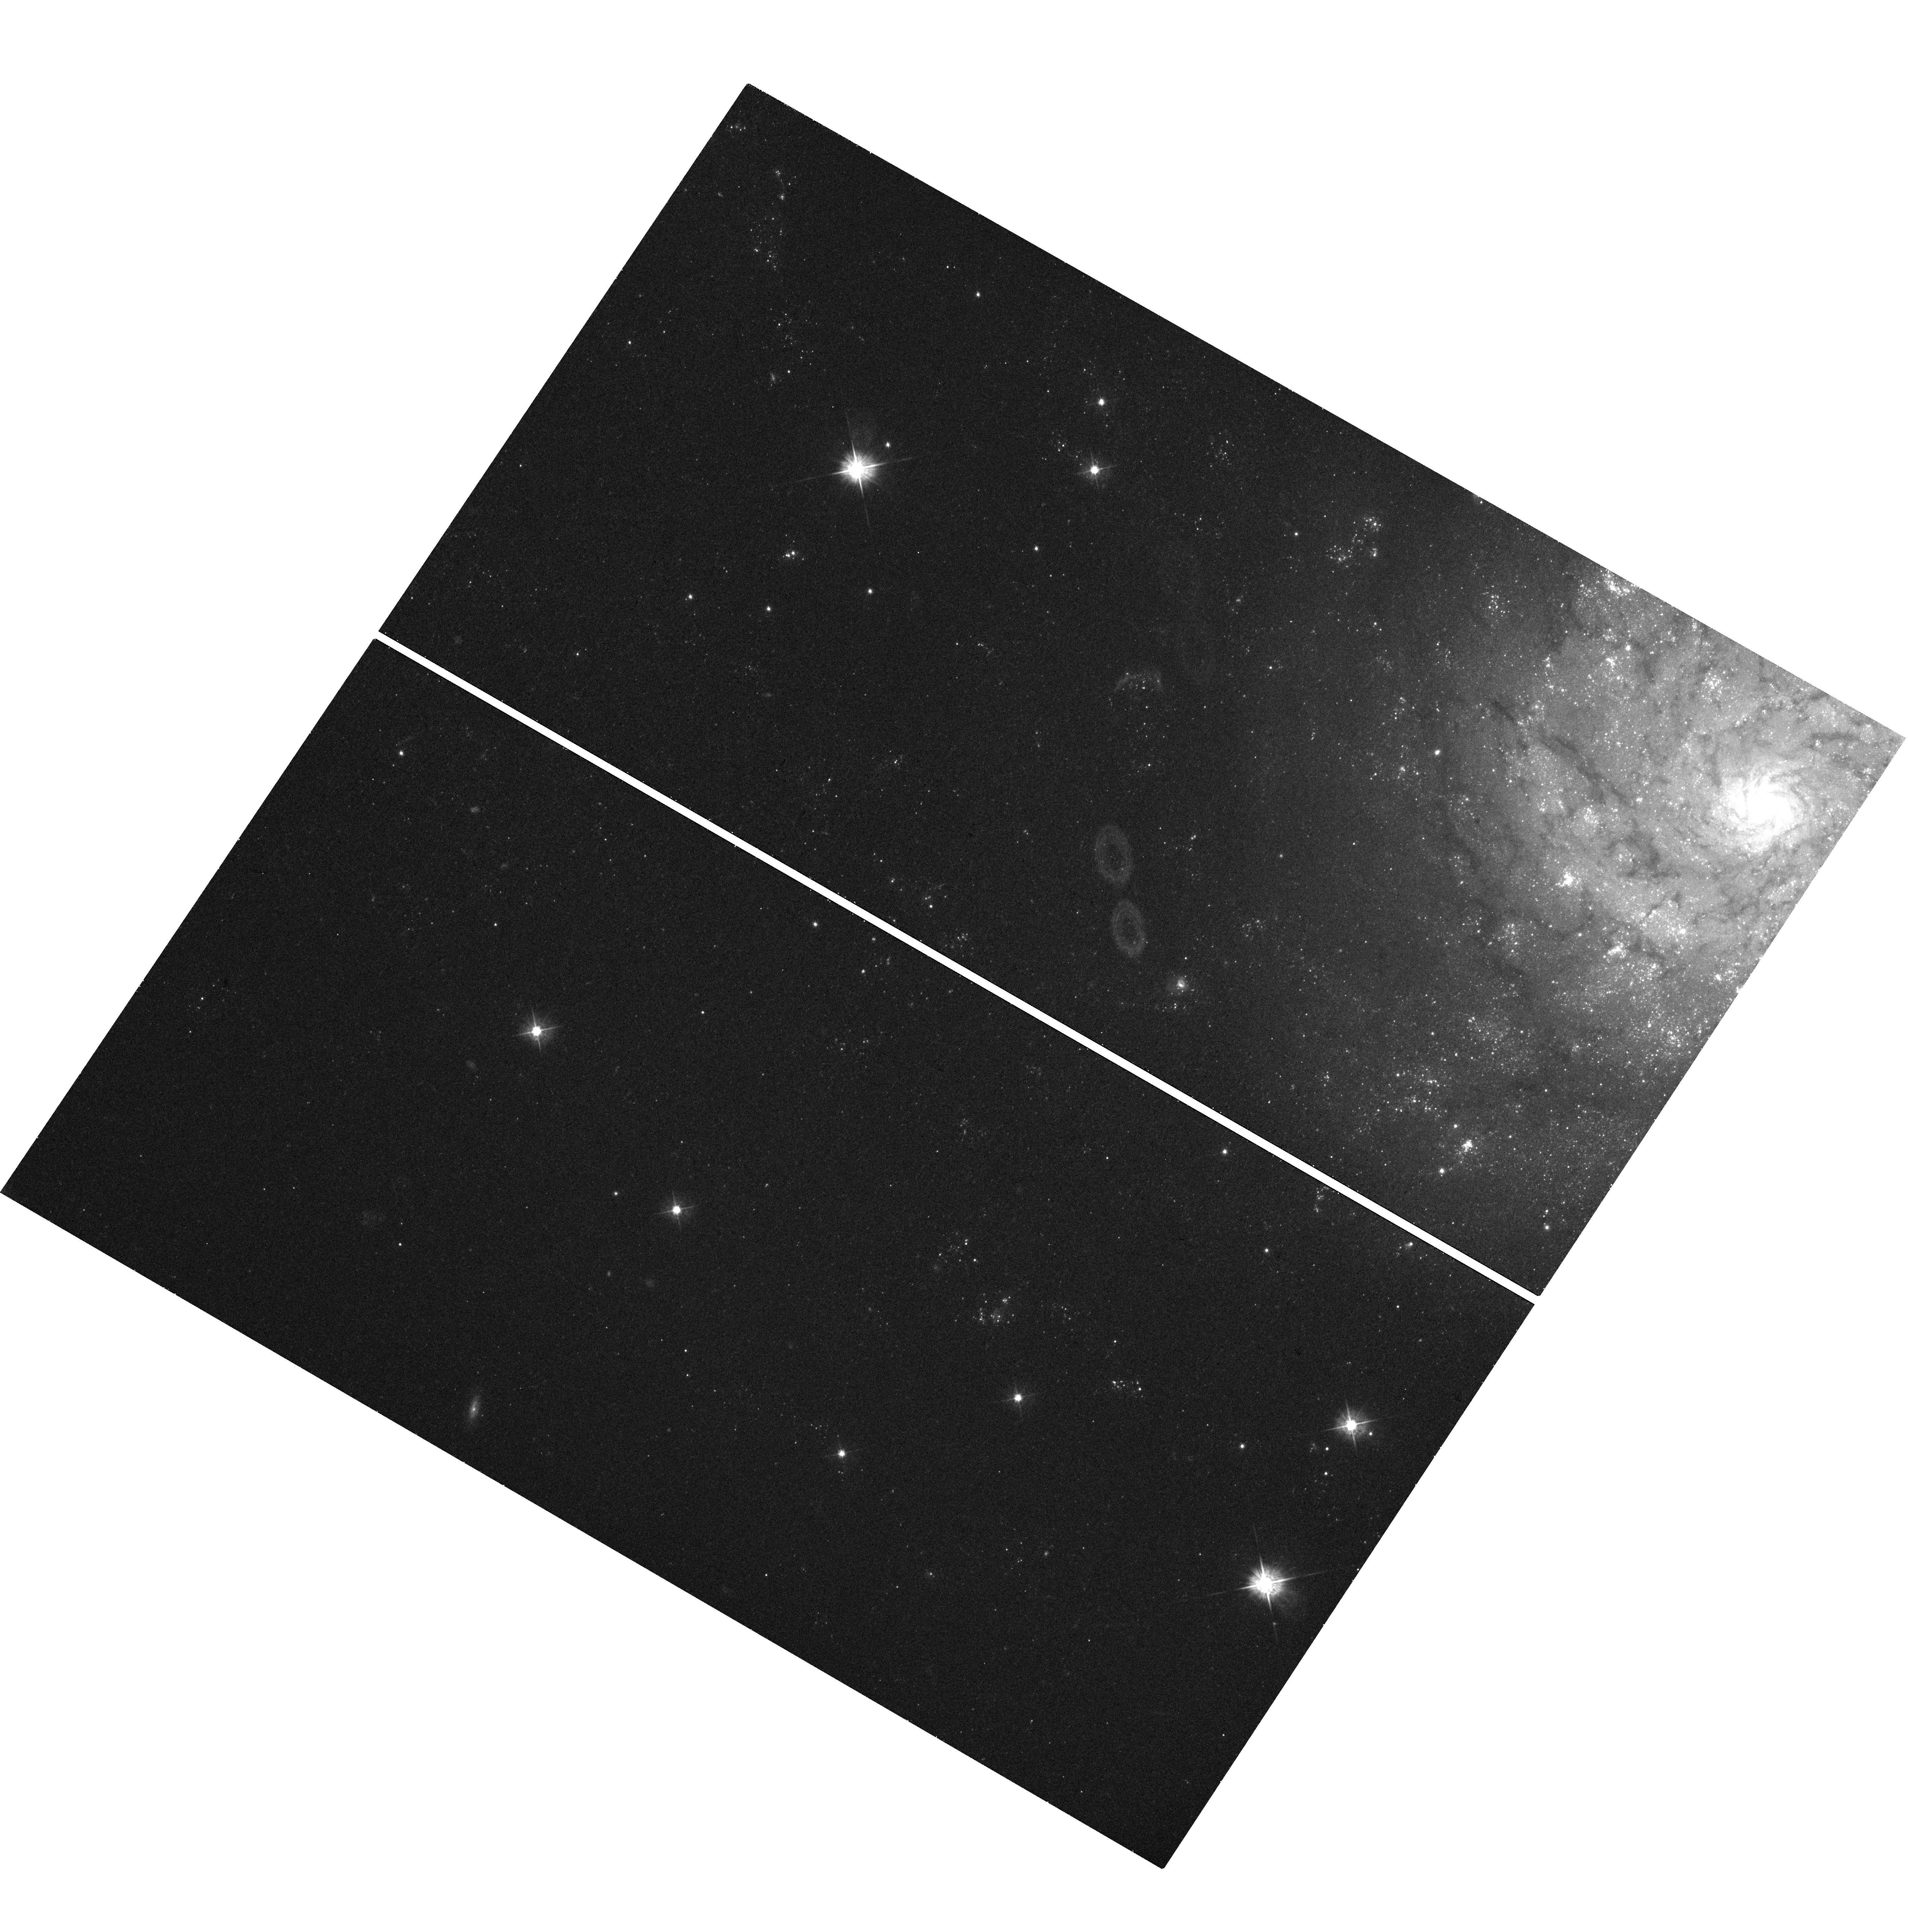
Target: SN-1961V
Instrument: WFC3/UVIS
Filter: F475W
Exposure: 19 min
Observation ID: hst_13477_02_wfc3_uvis_f475w_ic8502

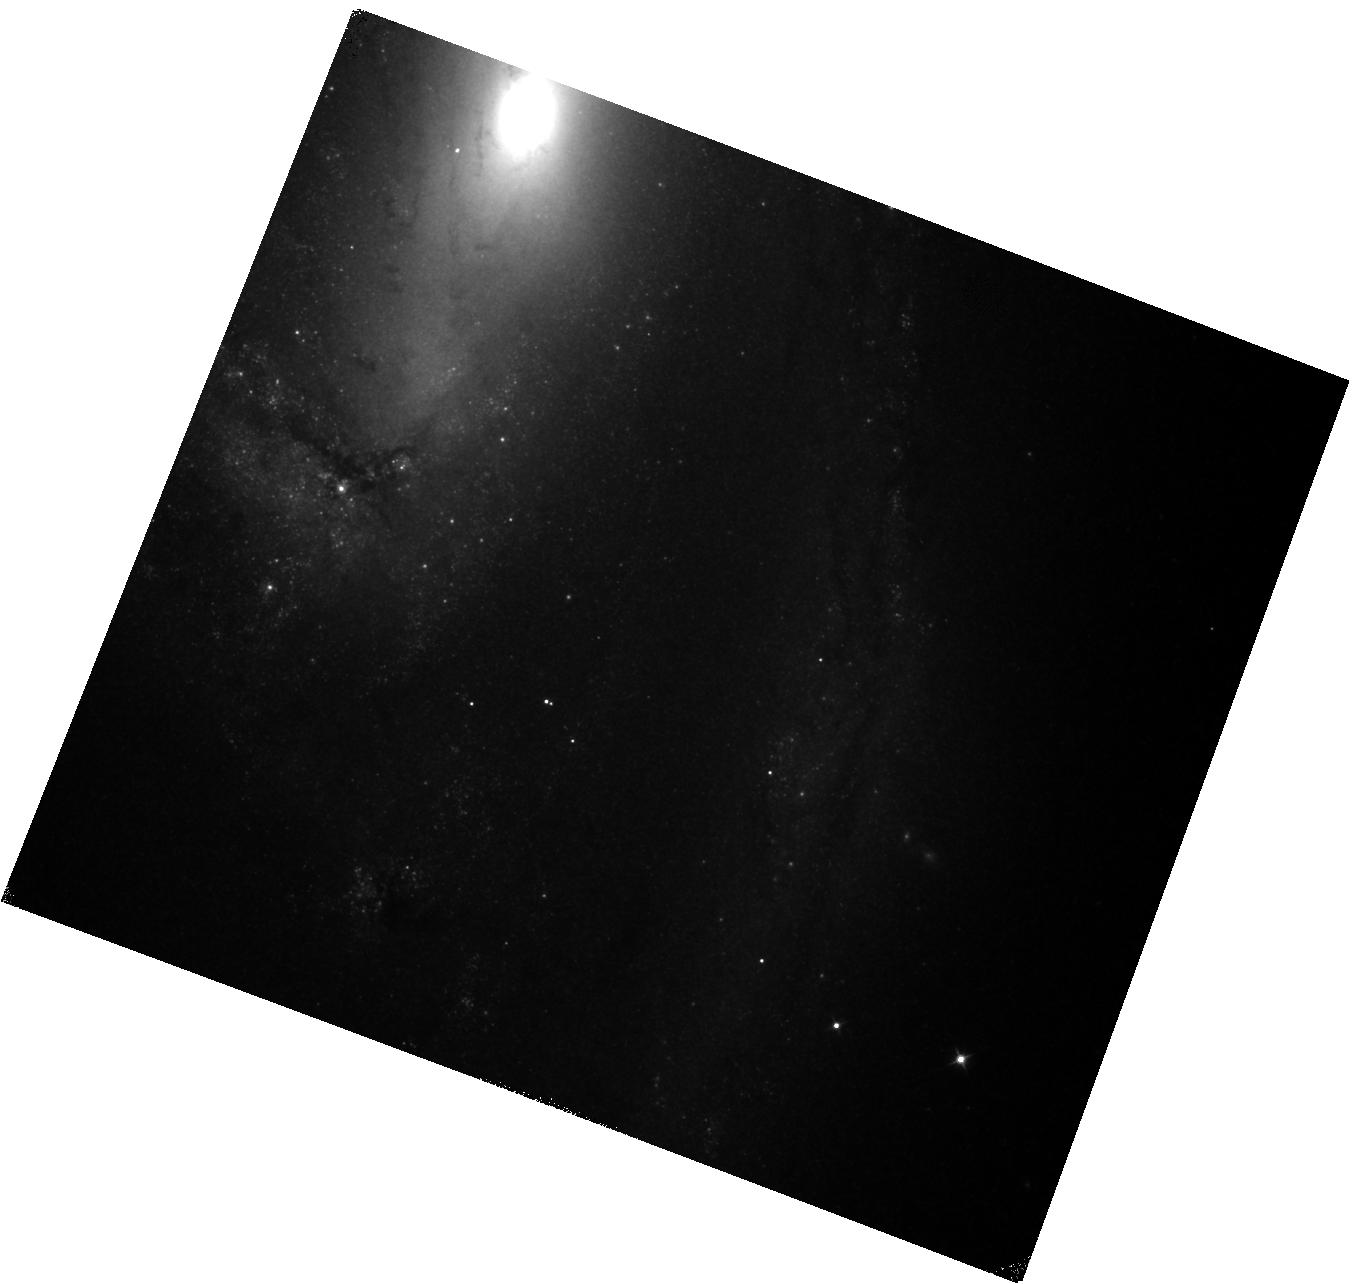
Target: SN-1997BS
Instrument: WFC3/IR
Filter: F110W
Exposure: 20 min
Observation ID: hst_13477_03_wfc3_ir_f110w_ic8503

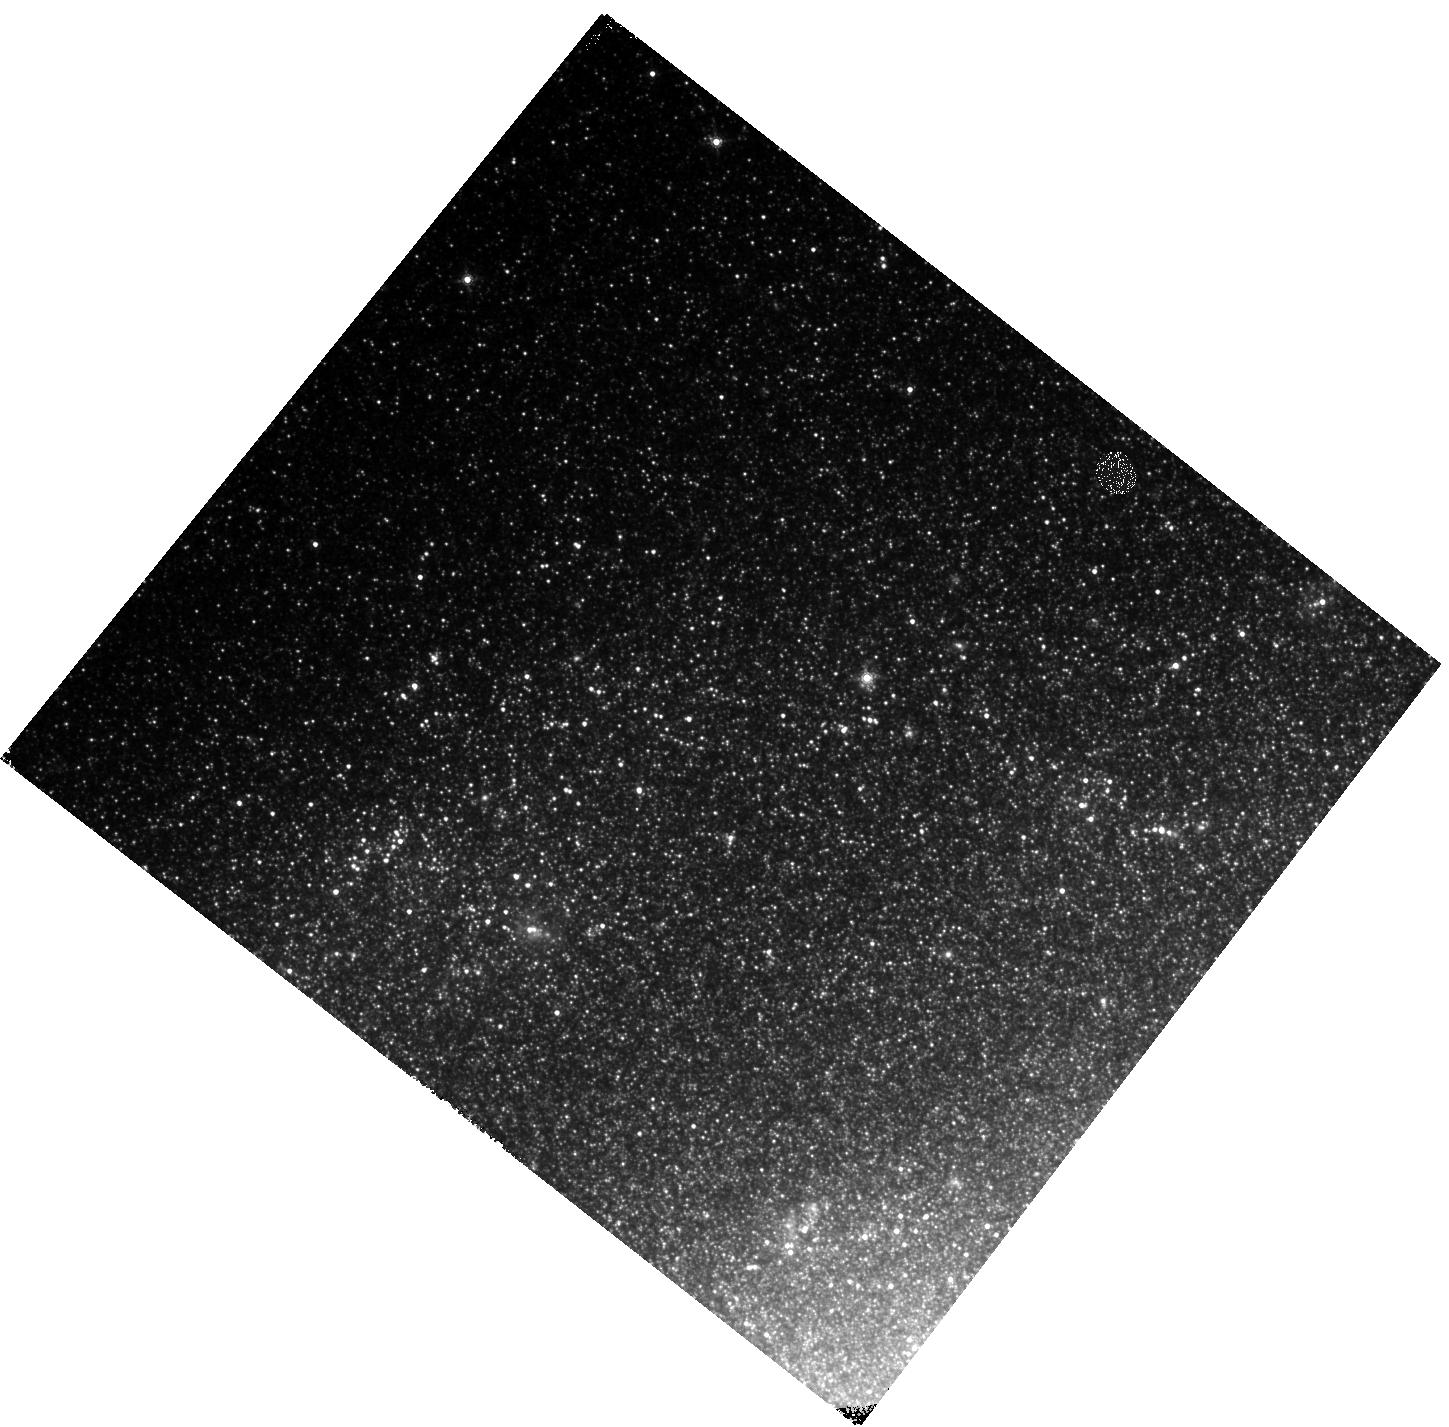
Target: SN-1954J
Instrument: WFC3/IR
Filter: F160W
Exposure: 27 min
Observation ID: hst_13477_01_wfc3_ir_f160w_ic8501

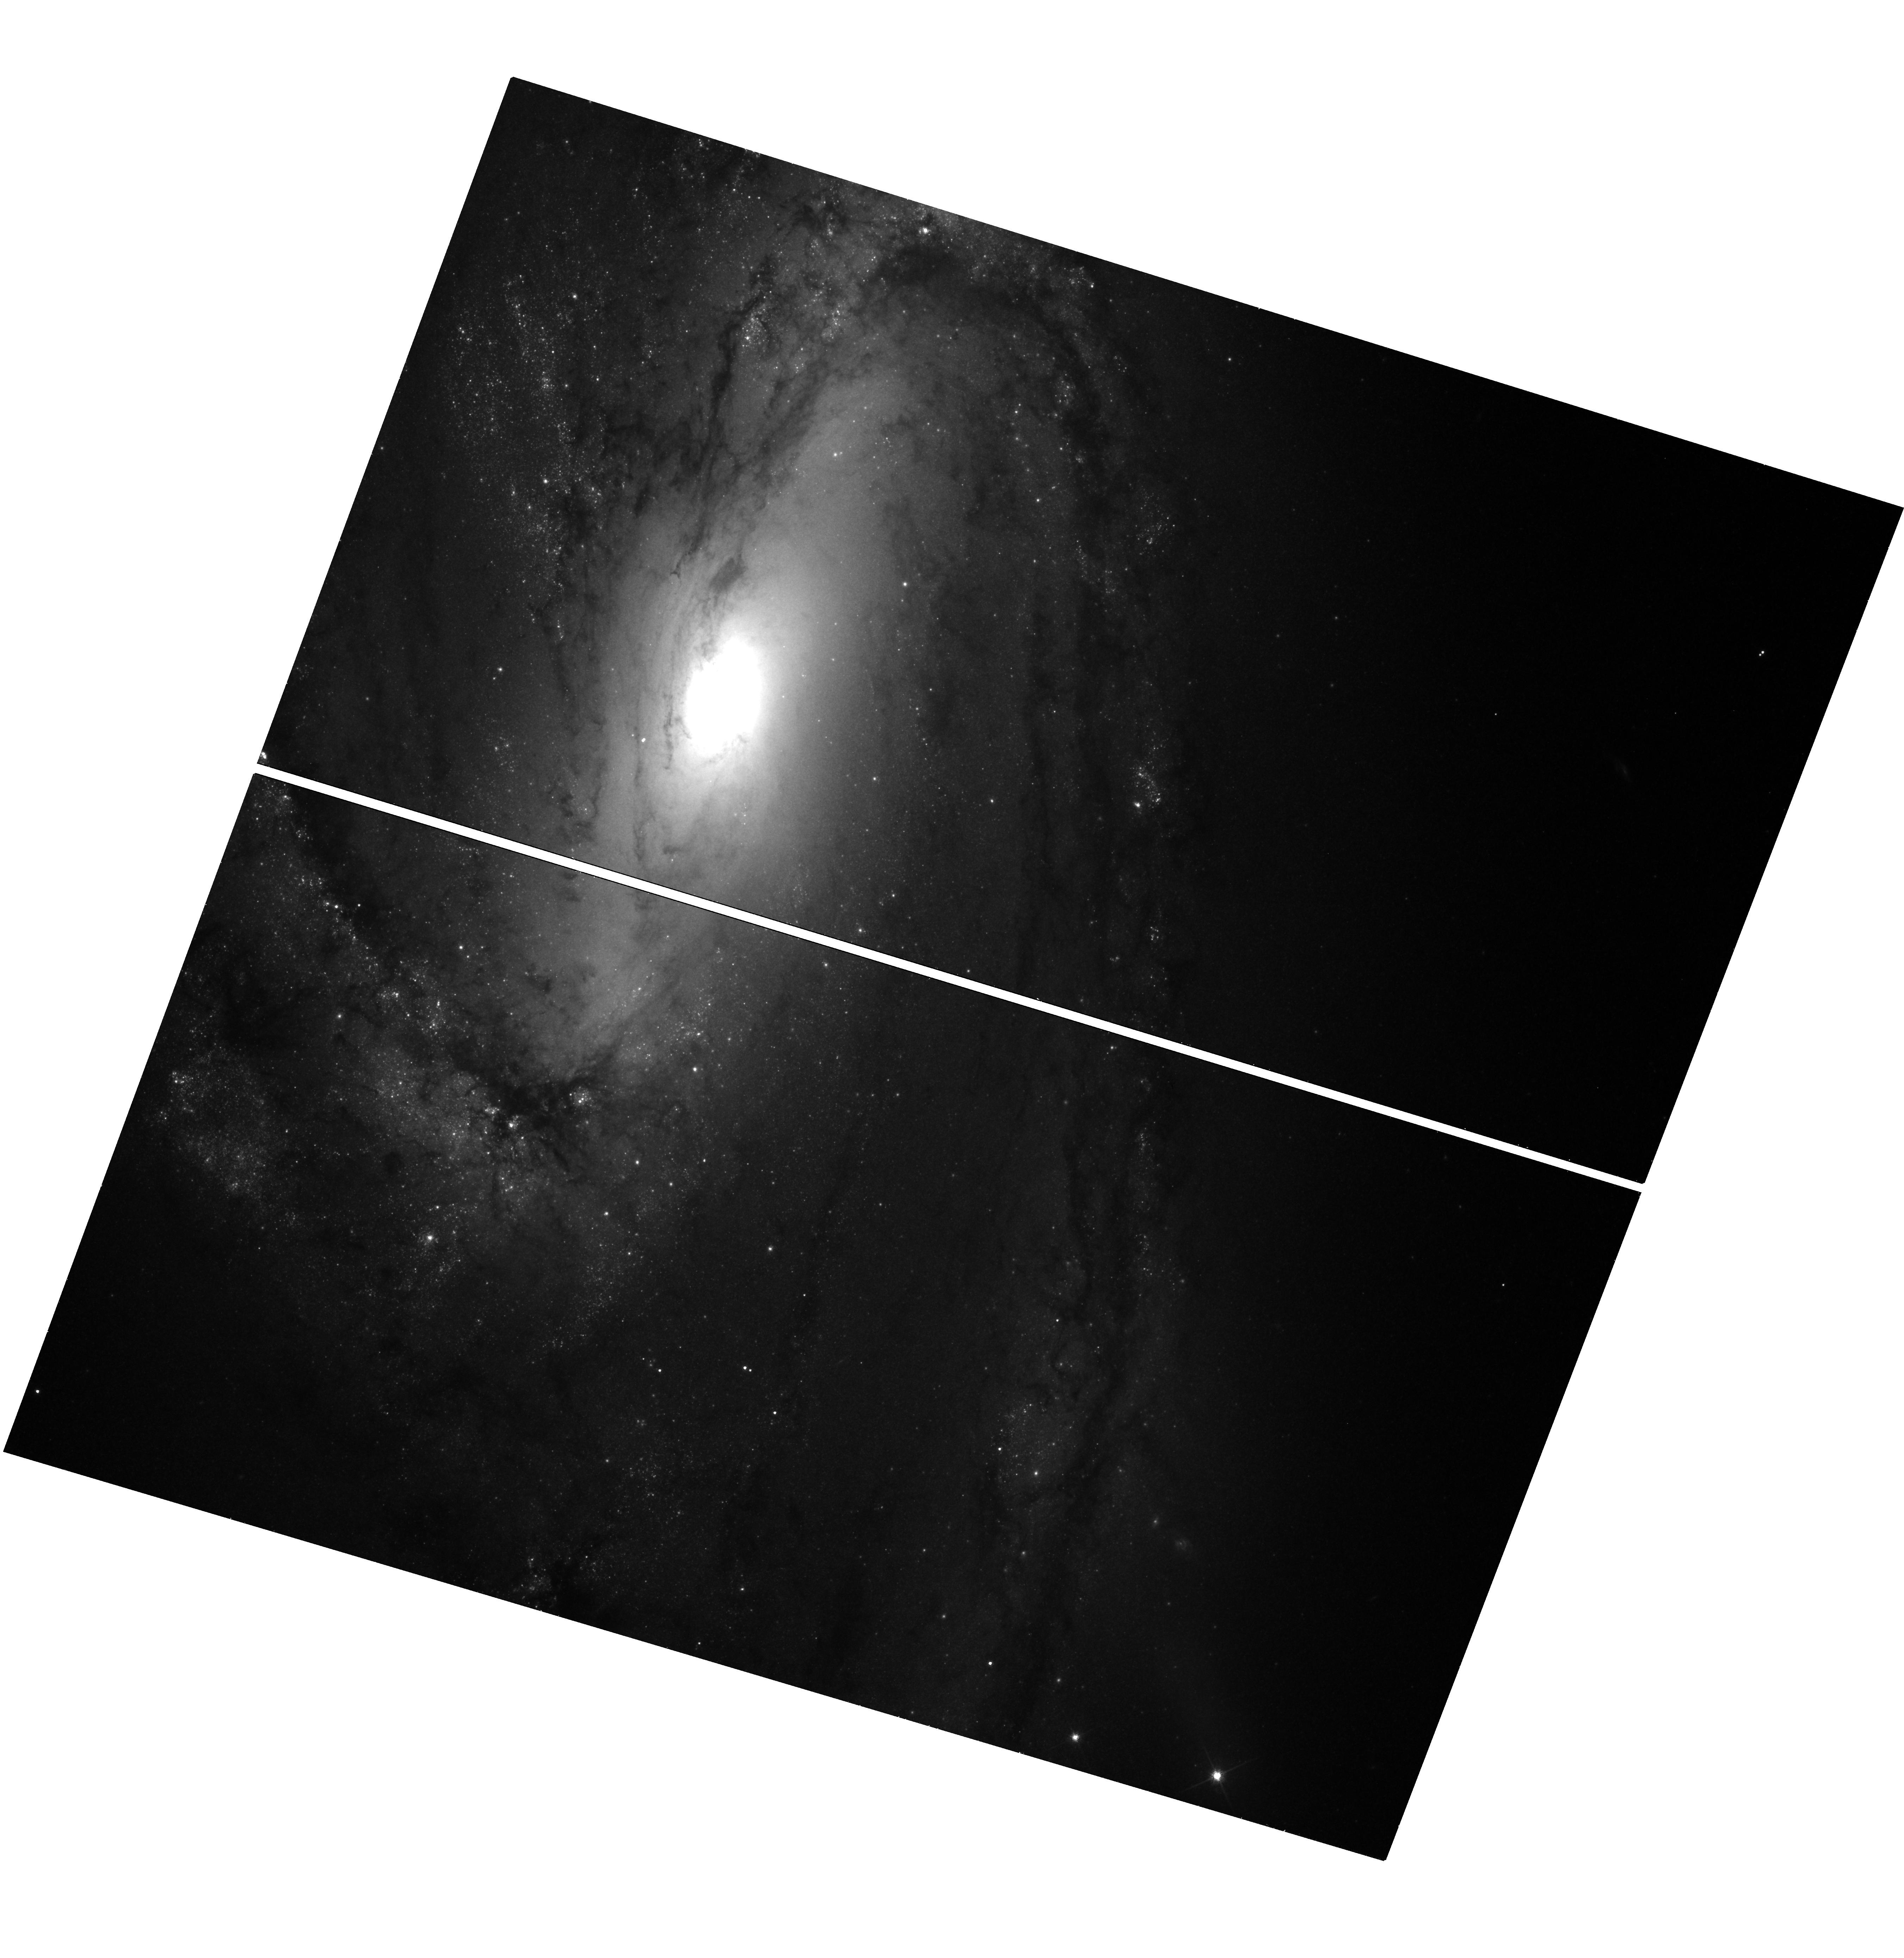
Target: SN-1997BS
Instrument: WFC3/UVIS
Filter: F814W
Exposure: 19 min
Observation ID: hst_13477_03_wfc3_uvis_f814w_ic8503

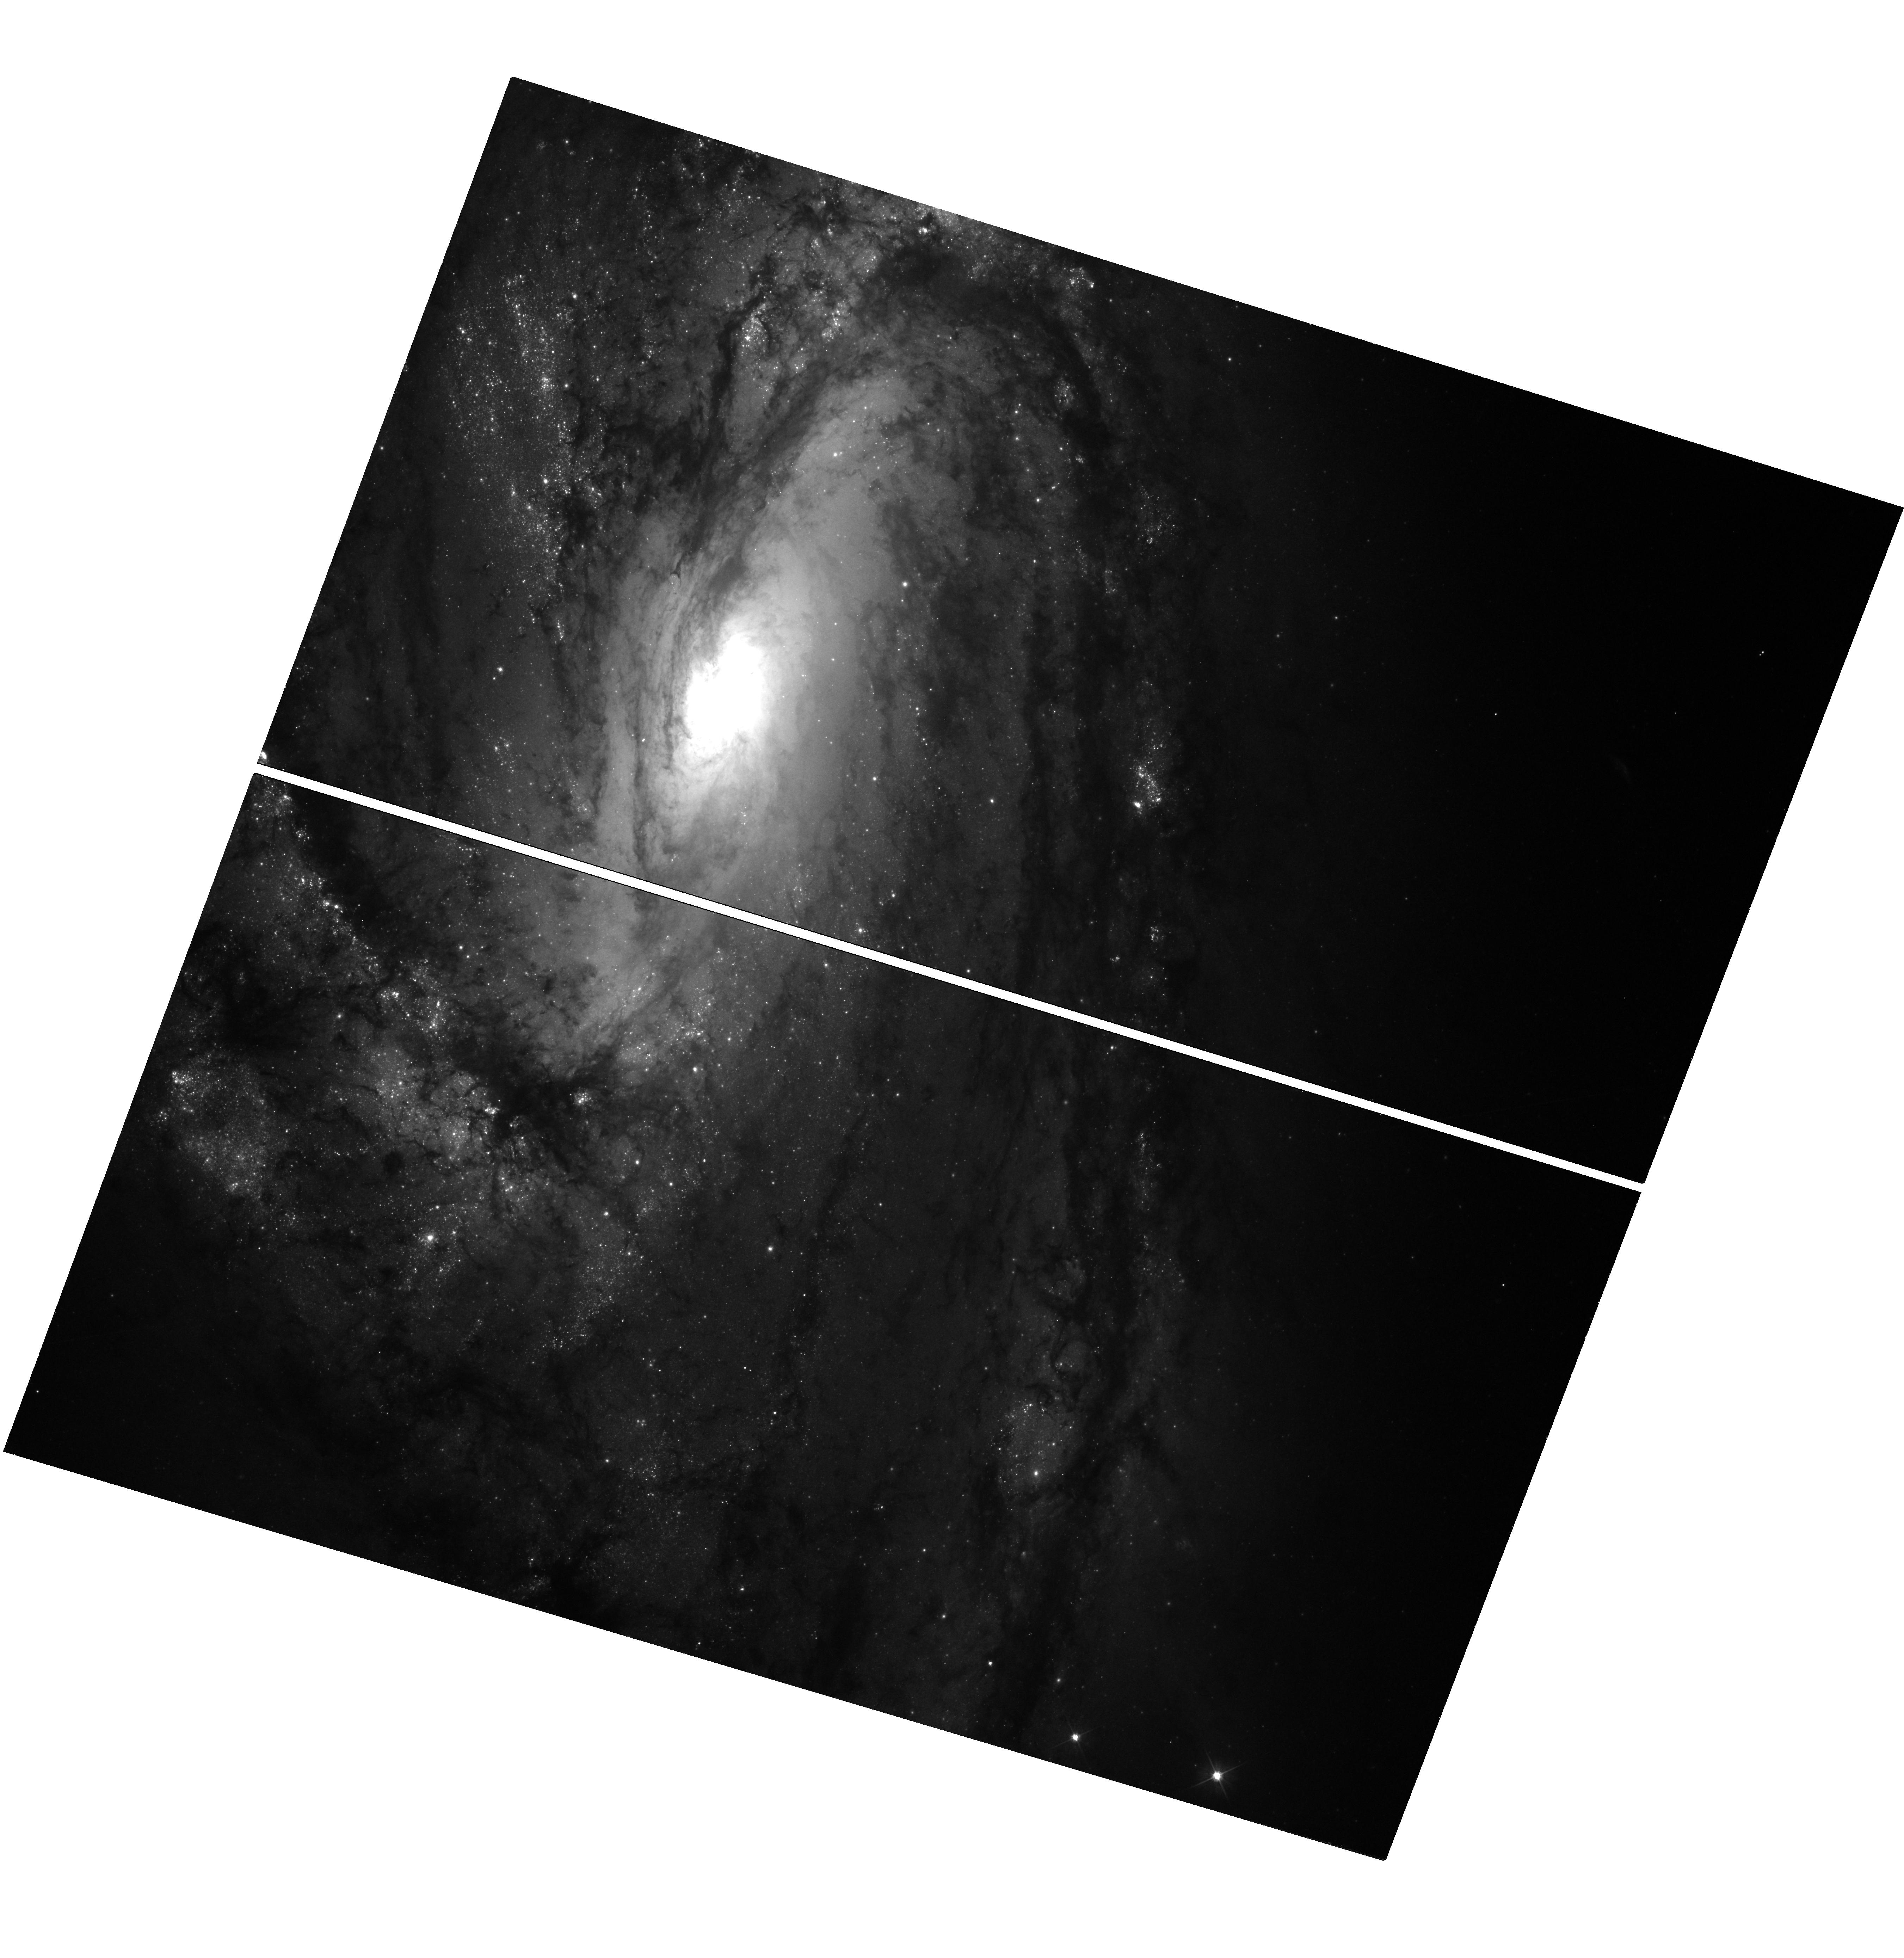
Target: SN-1997BS
Instrument: WFC3/UVIS
Filter: F555W
Exposure: 19 min
Observation ID: hst_13477_03_wfc3_uvis_f555w_ic8503

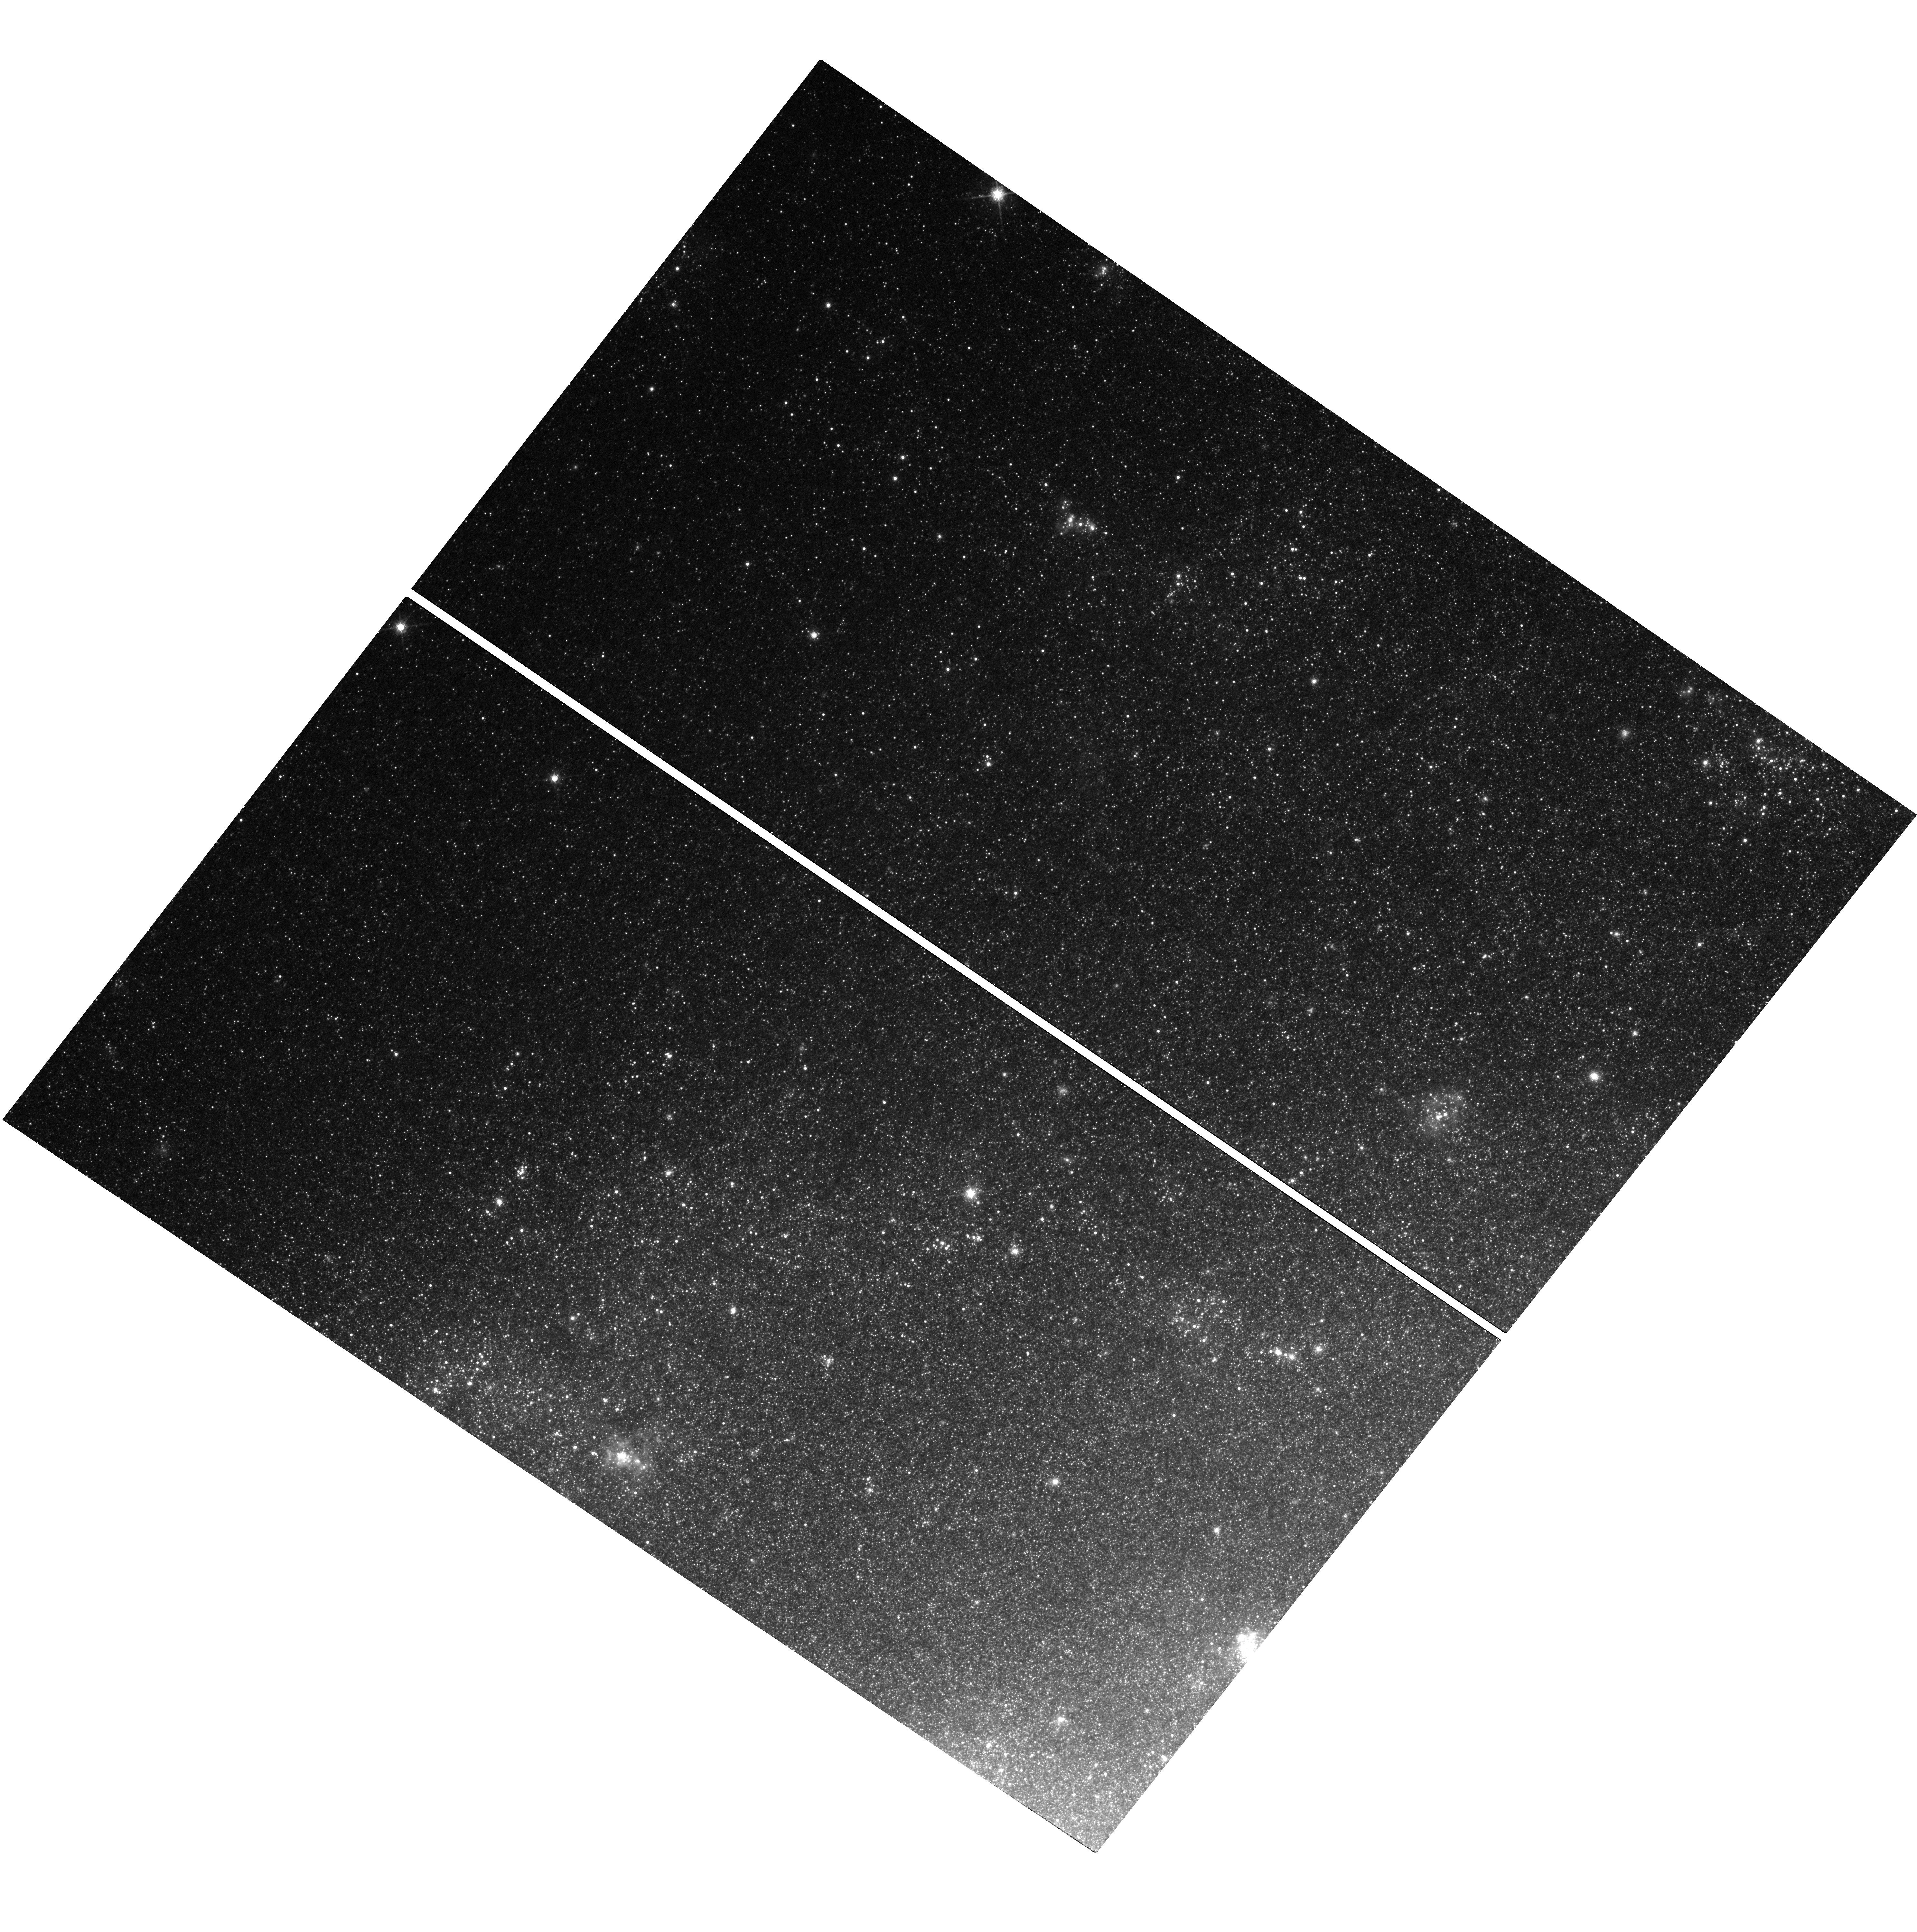
Target: SN-1954J
Instrument: WFC3/UVIS
Filter: F814W
Exposure: 22 min
Observation ID: hst_13477_01_wfc3_uvis_f814w_ic8501

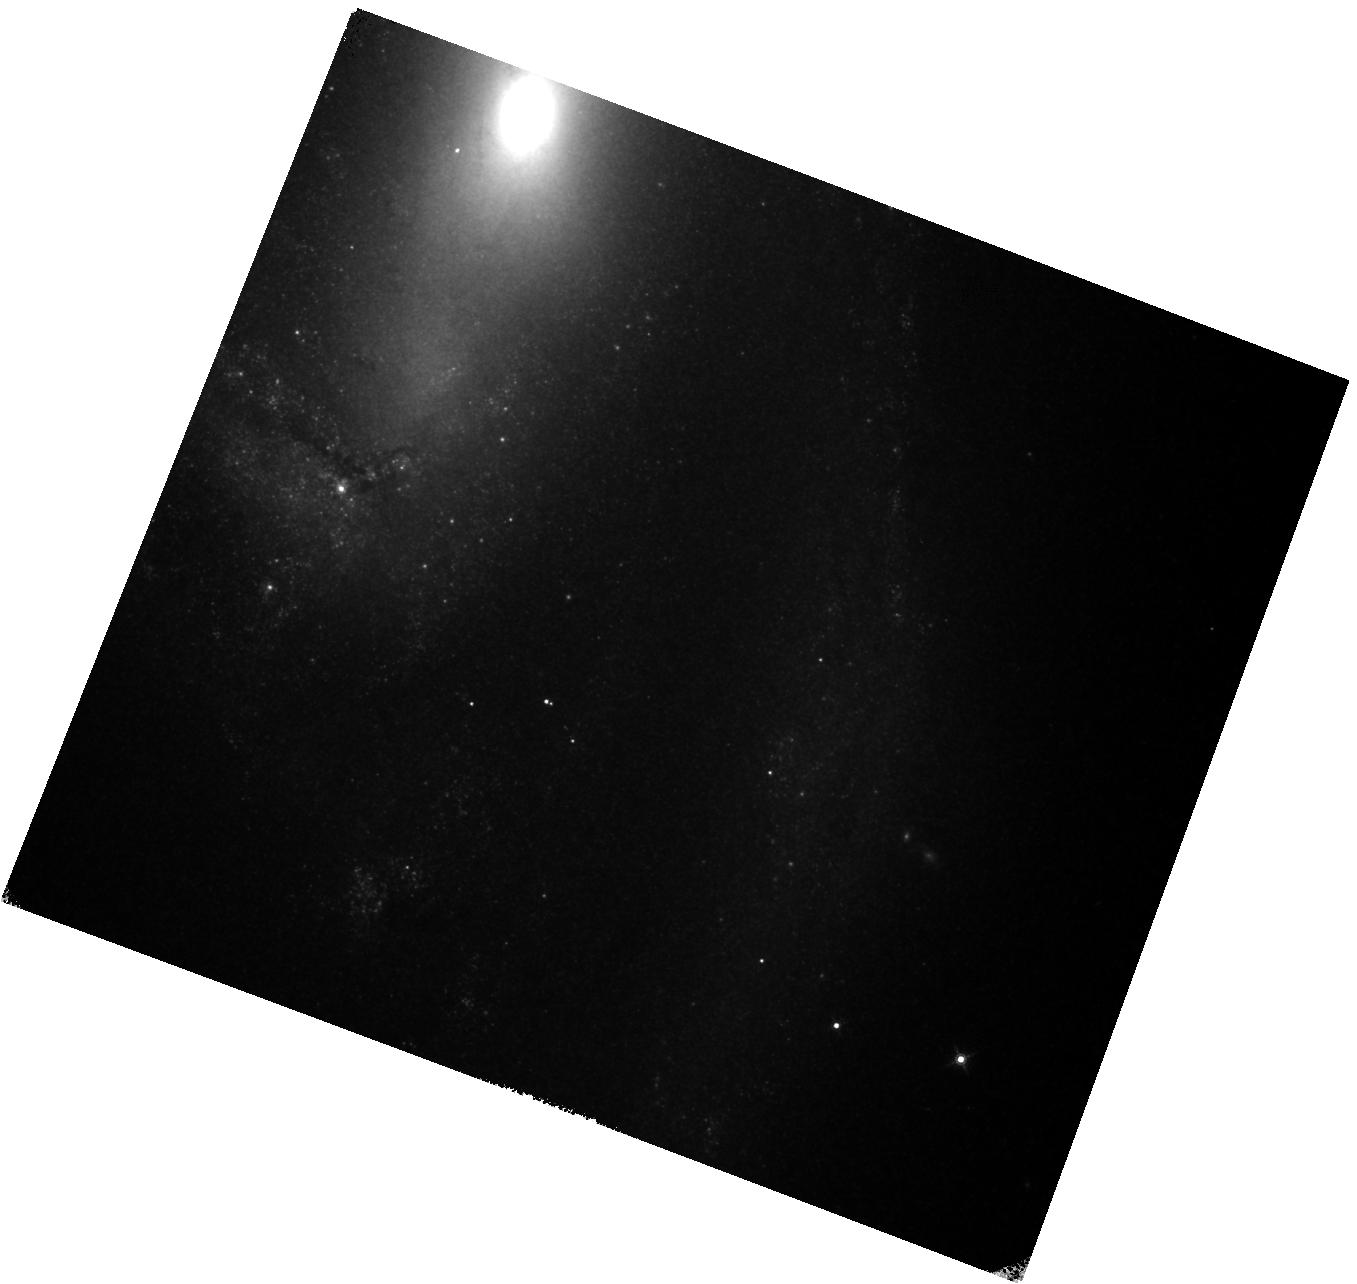
Target: SN-1997BS
Instrument: WFC3/IR
Filter: F160W
Exposure: 27 min
Observation ID: hst_13477_03_wfc3_ir_f160w_ic8503

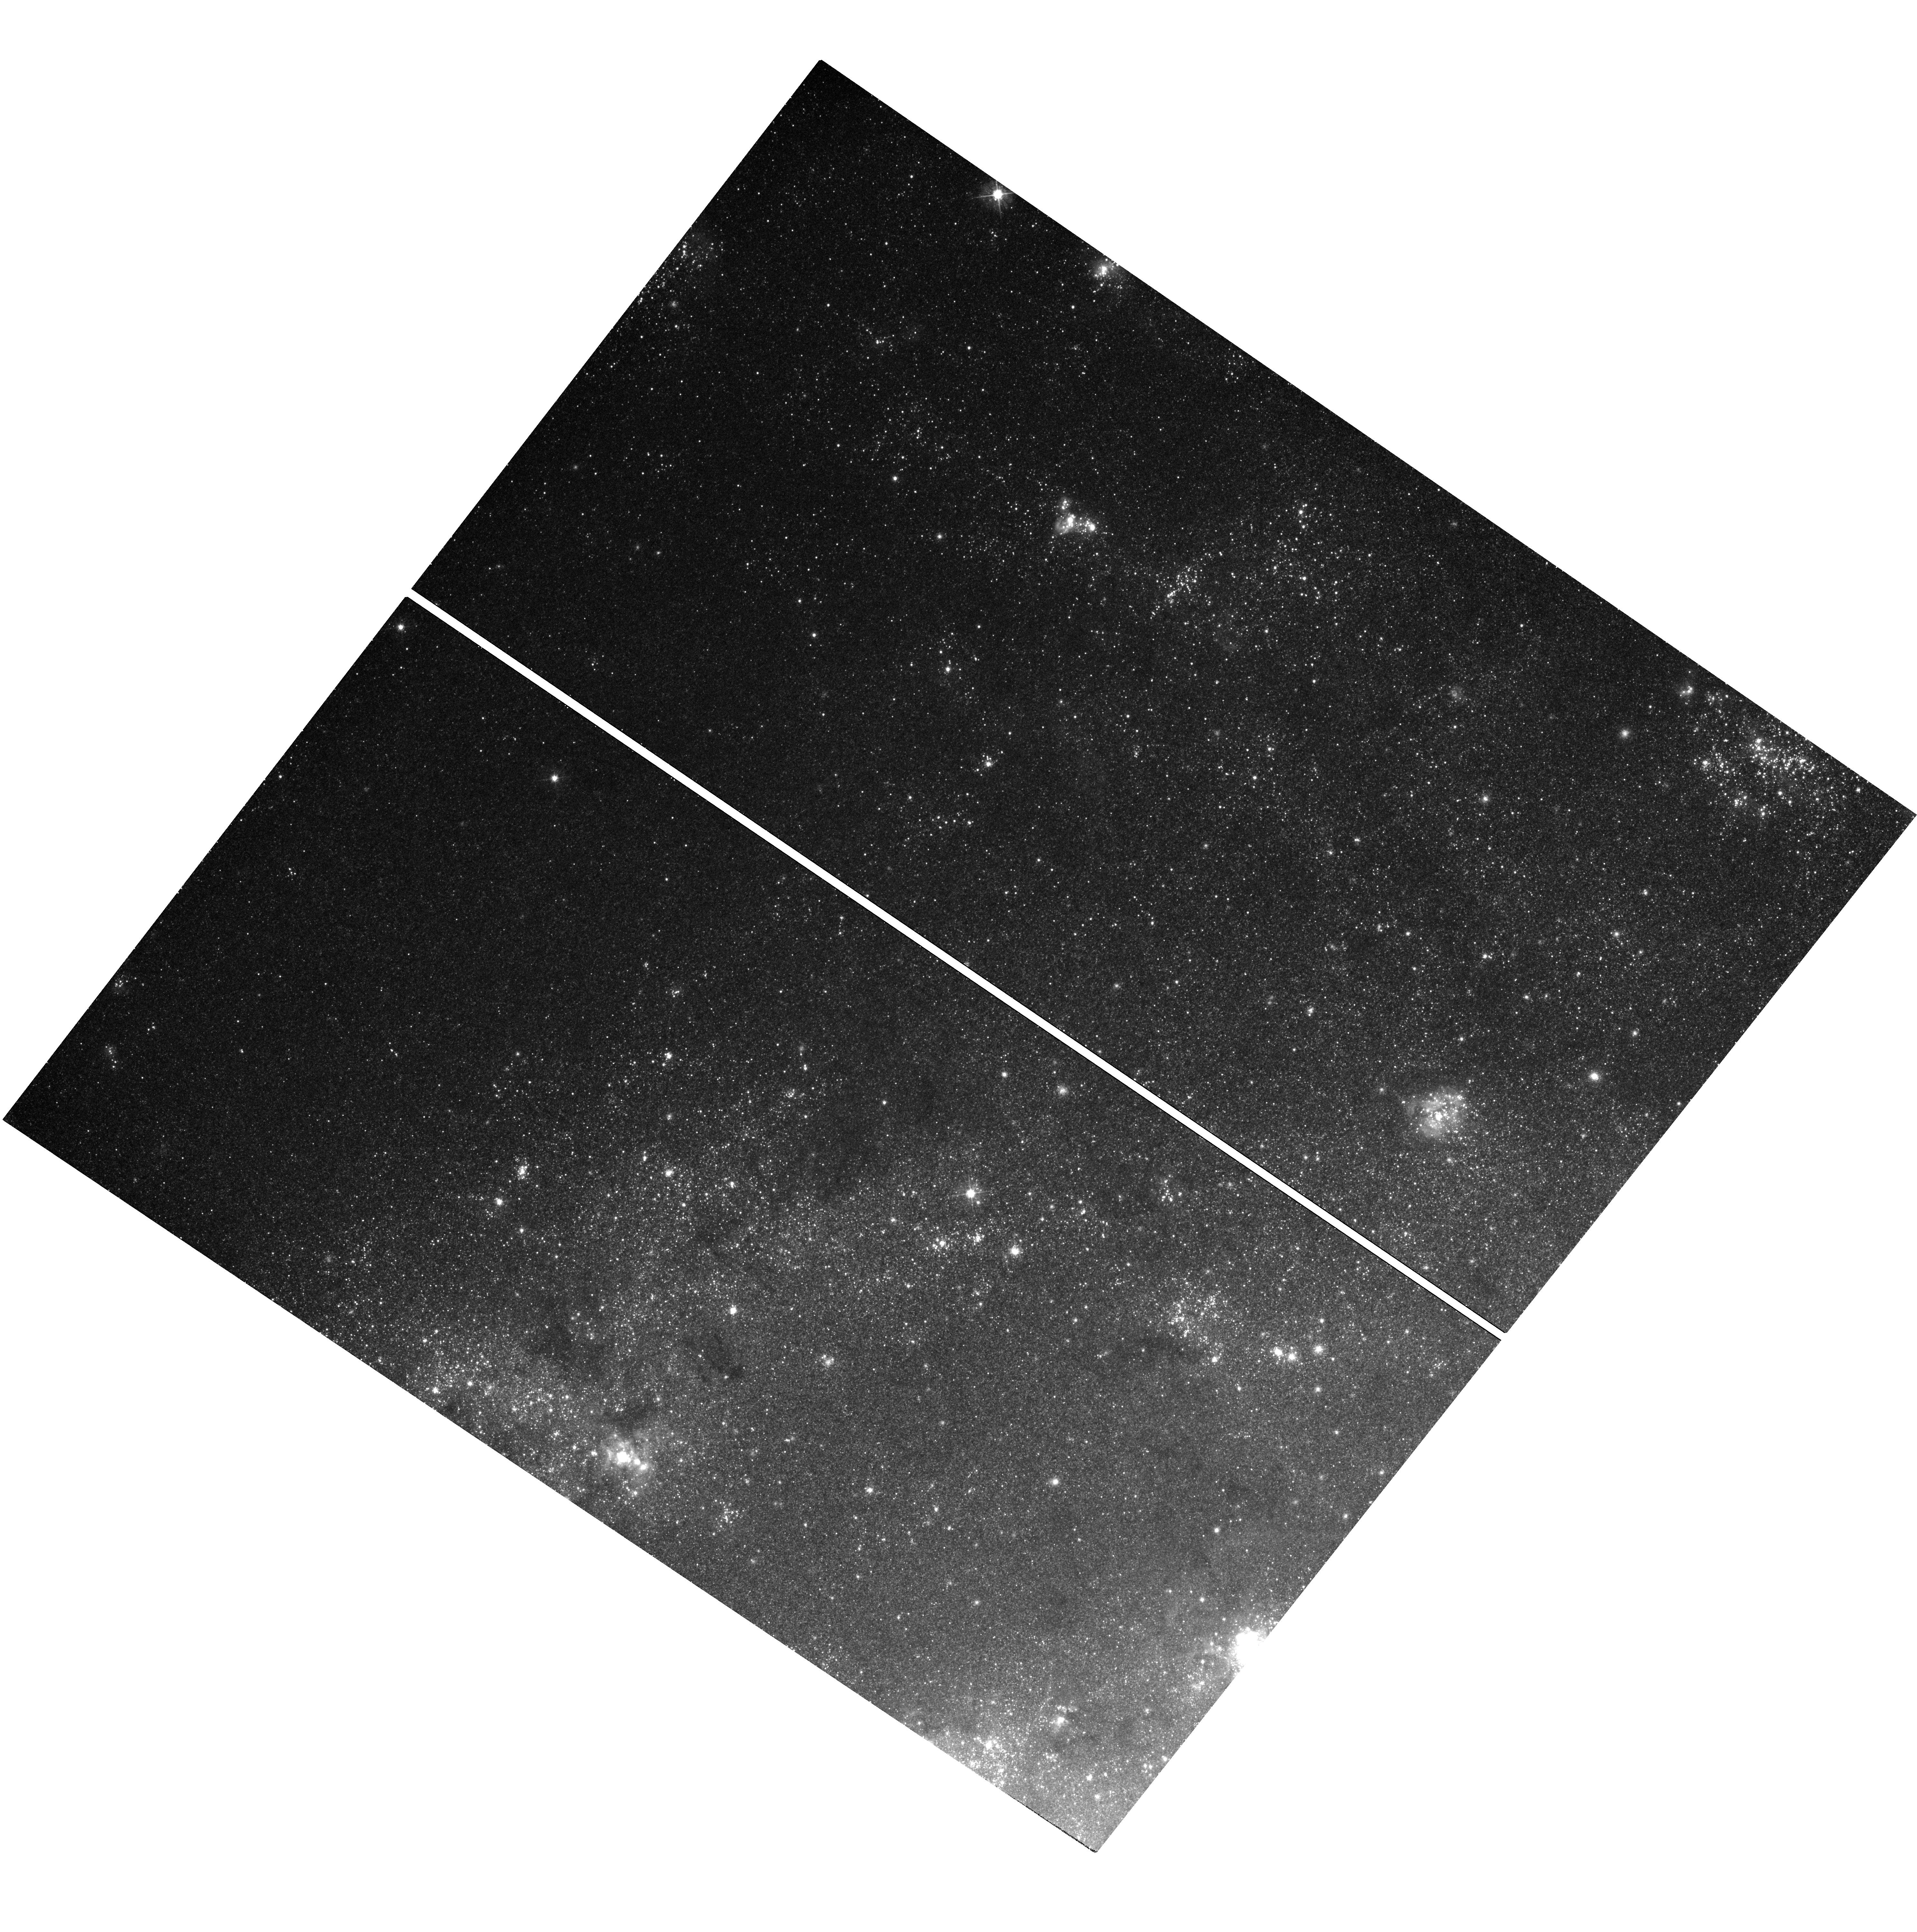
Target: SN-1954J
Instrument: WFC3/UVIS
Filter: F475W
Exposure: 22 min
Observation ID: hst_13477_01_wfc3_uvis_f475w_ic8501

Unmasking the Supernova Impostors (PI: Kochanek, Chris S.)

We propose measuring the optical/near-IR/mid-IR spectral energy distributions of the three nearby ``supernova impostors'' SN1954J, SN1961V and SN1997bs. All three have candidate surviving stars which, in order to explain their faintness, are believed to be shrouded by dusty shells formed during the eruption. If this hypothesis is correct, we will be able to estimate the mass lost in the eruption, a key step towards understanding the physics of eruptions and their role in the evolution of massive stars. In the case of SN~1961V, however, the most likely outcome is to conclusively show that the standard hypothesis is wrong and that the transient was a true supernova. This outcome is less likely for the other two targets, but it would be revolutionary and is not disallowed by the existing fragmentary data.